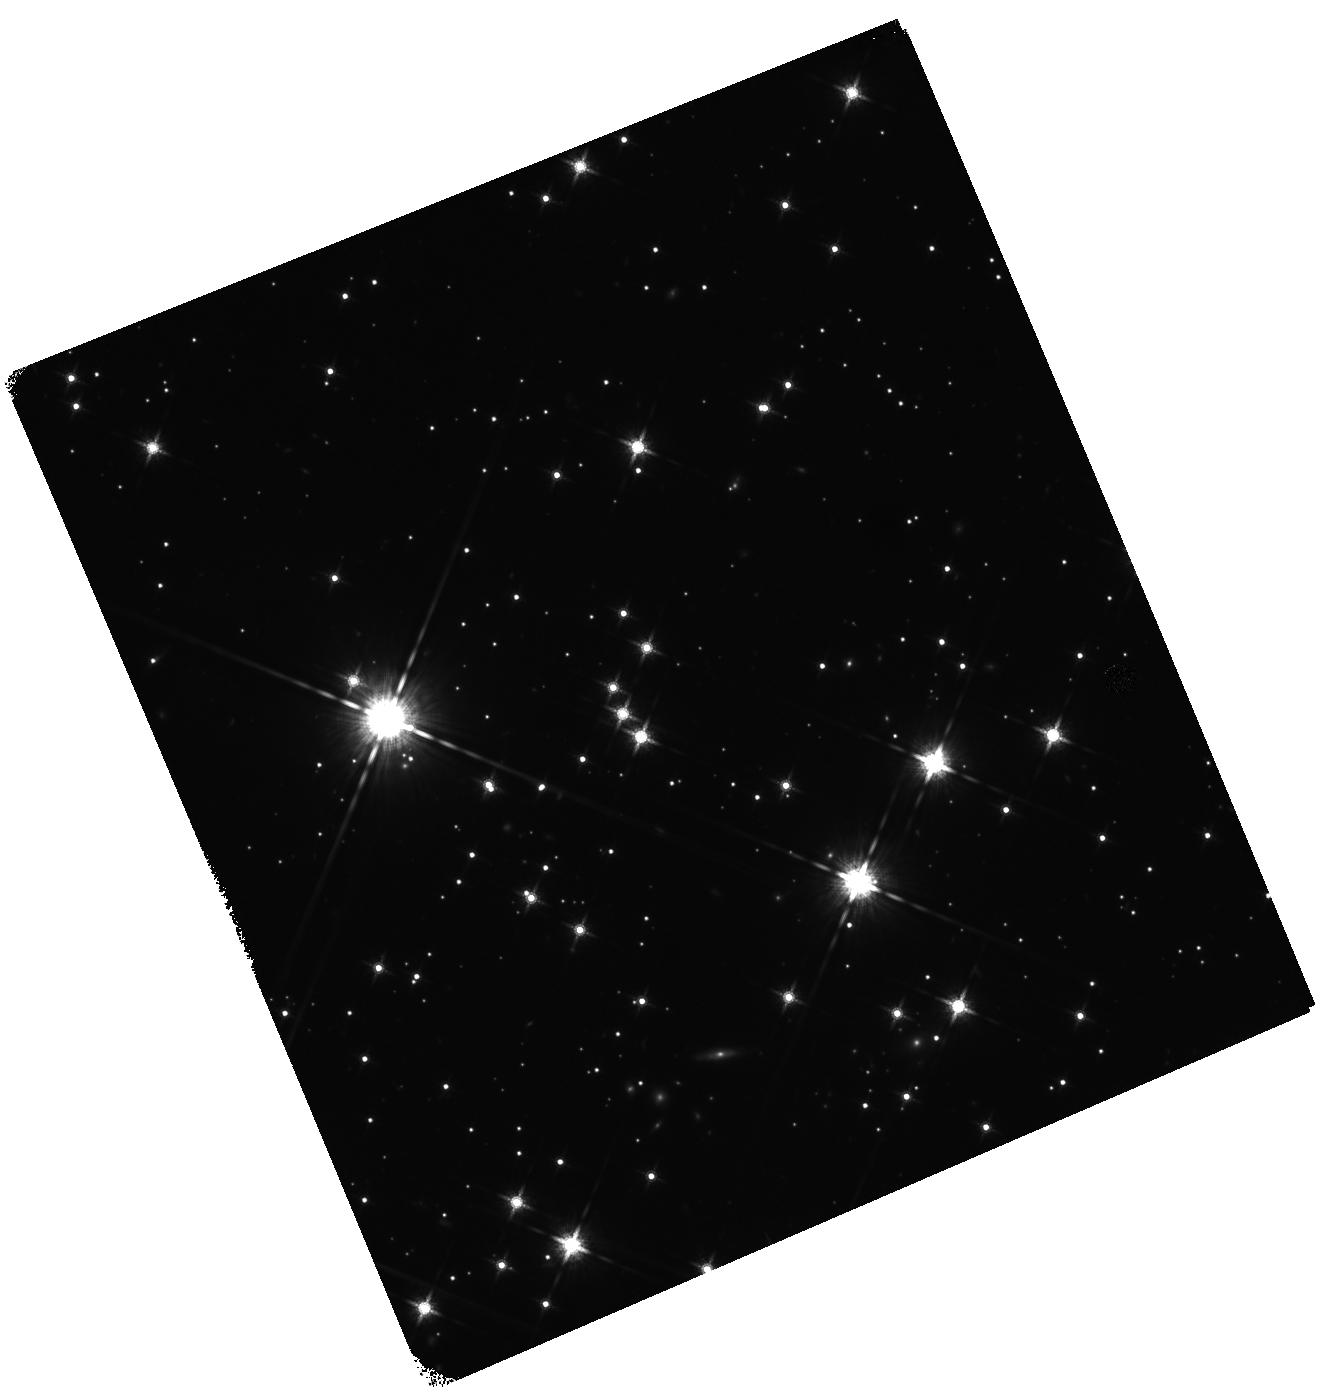
Target: SGR0501+4516. Instrument: WFC3/IR. Filter: F160W. Exposure: 47 min. Observation ID: hst_12306_01_wfc3_ir_f160w_ibjo01

The proper motion of SGR 0501+4516 (PI: Levan, Andrew James)

We propose to obtain two epochs of WFC3/IR imaging of the counterpart of the soft gamma-repeater, SGR 0501+4516 to measure its proper motion and hence identify its birth place and constrain its age in a model independent manner. Our ground based observations have already located the optical/IR counterpart, and provided proper motion limits of <70 mas/yr. The source has now faded significantly since its first discovery and is becoming too faint for detailed ground based study. Using the excellent point spread function, wide field of view, astrometric stability, and sensitivity of WFC3, we can now make use of HST to directly measure the proper motion of an SGR for the first time. The location of SGR 0501+4516 in the Galactic anti-centre direction, with a likely low distance (~1.5 kpc), coupled with moderate foreground extinction, and no issues of crowding makes it the only SGR source for which such observations are plausible with current technology. Our proposed observations (one in Cycle 18 and one in Cycle 19) with a baseline of ~2 years should constrain the proper motion to better than 3-4 milliarcseconds per year (3 sigma), corresponding to spatial velocities of less than 25 km/s, smaller than the velocities observed for many radio pulsars. Hence we can place the first direct constraints on the kick velocities given to magnetars at their birth, as well as testing models for their age and evolution, and informing estimates of their rate of creation.